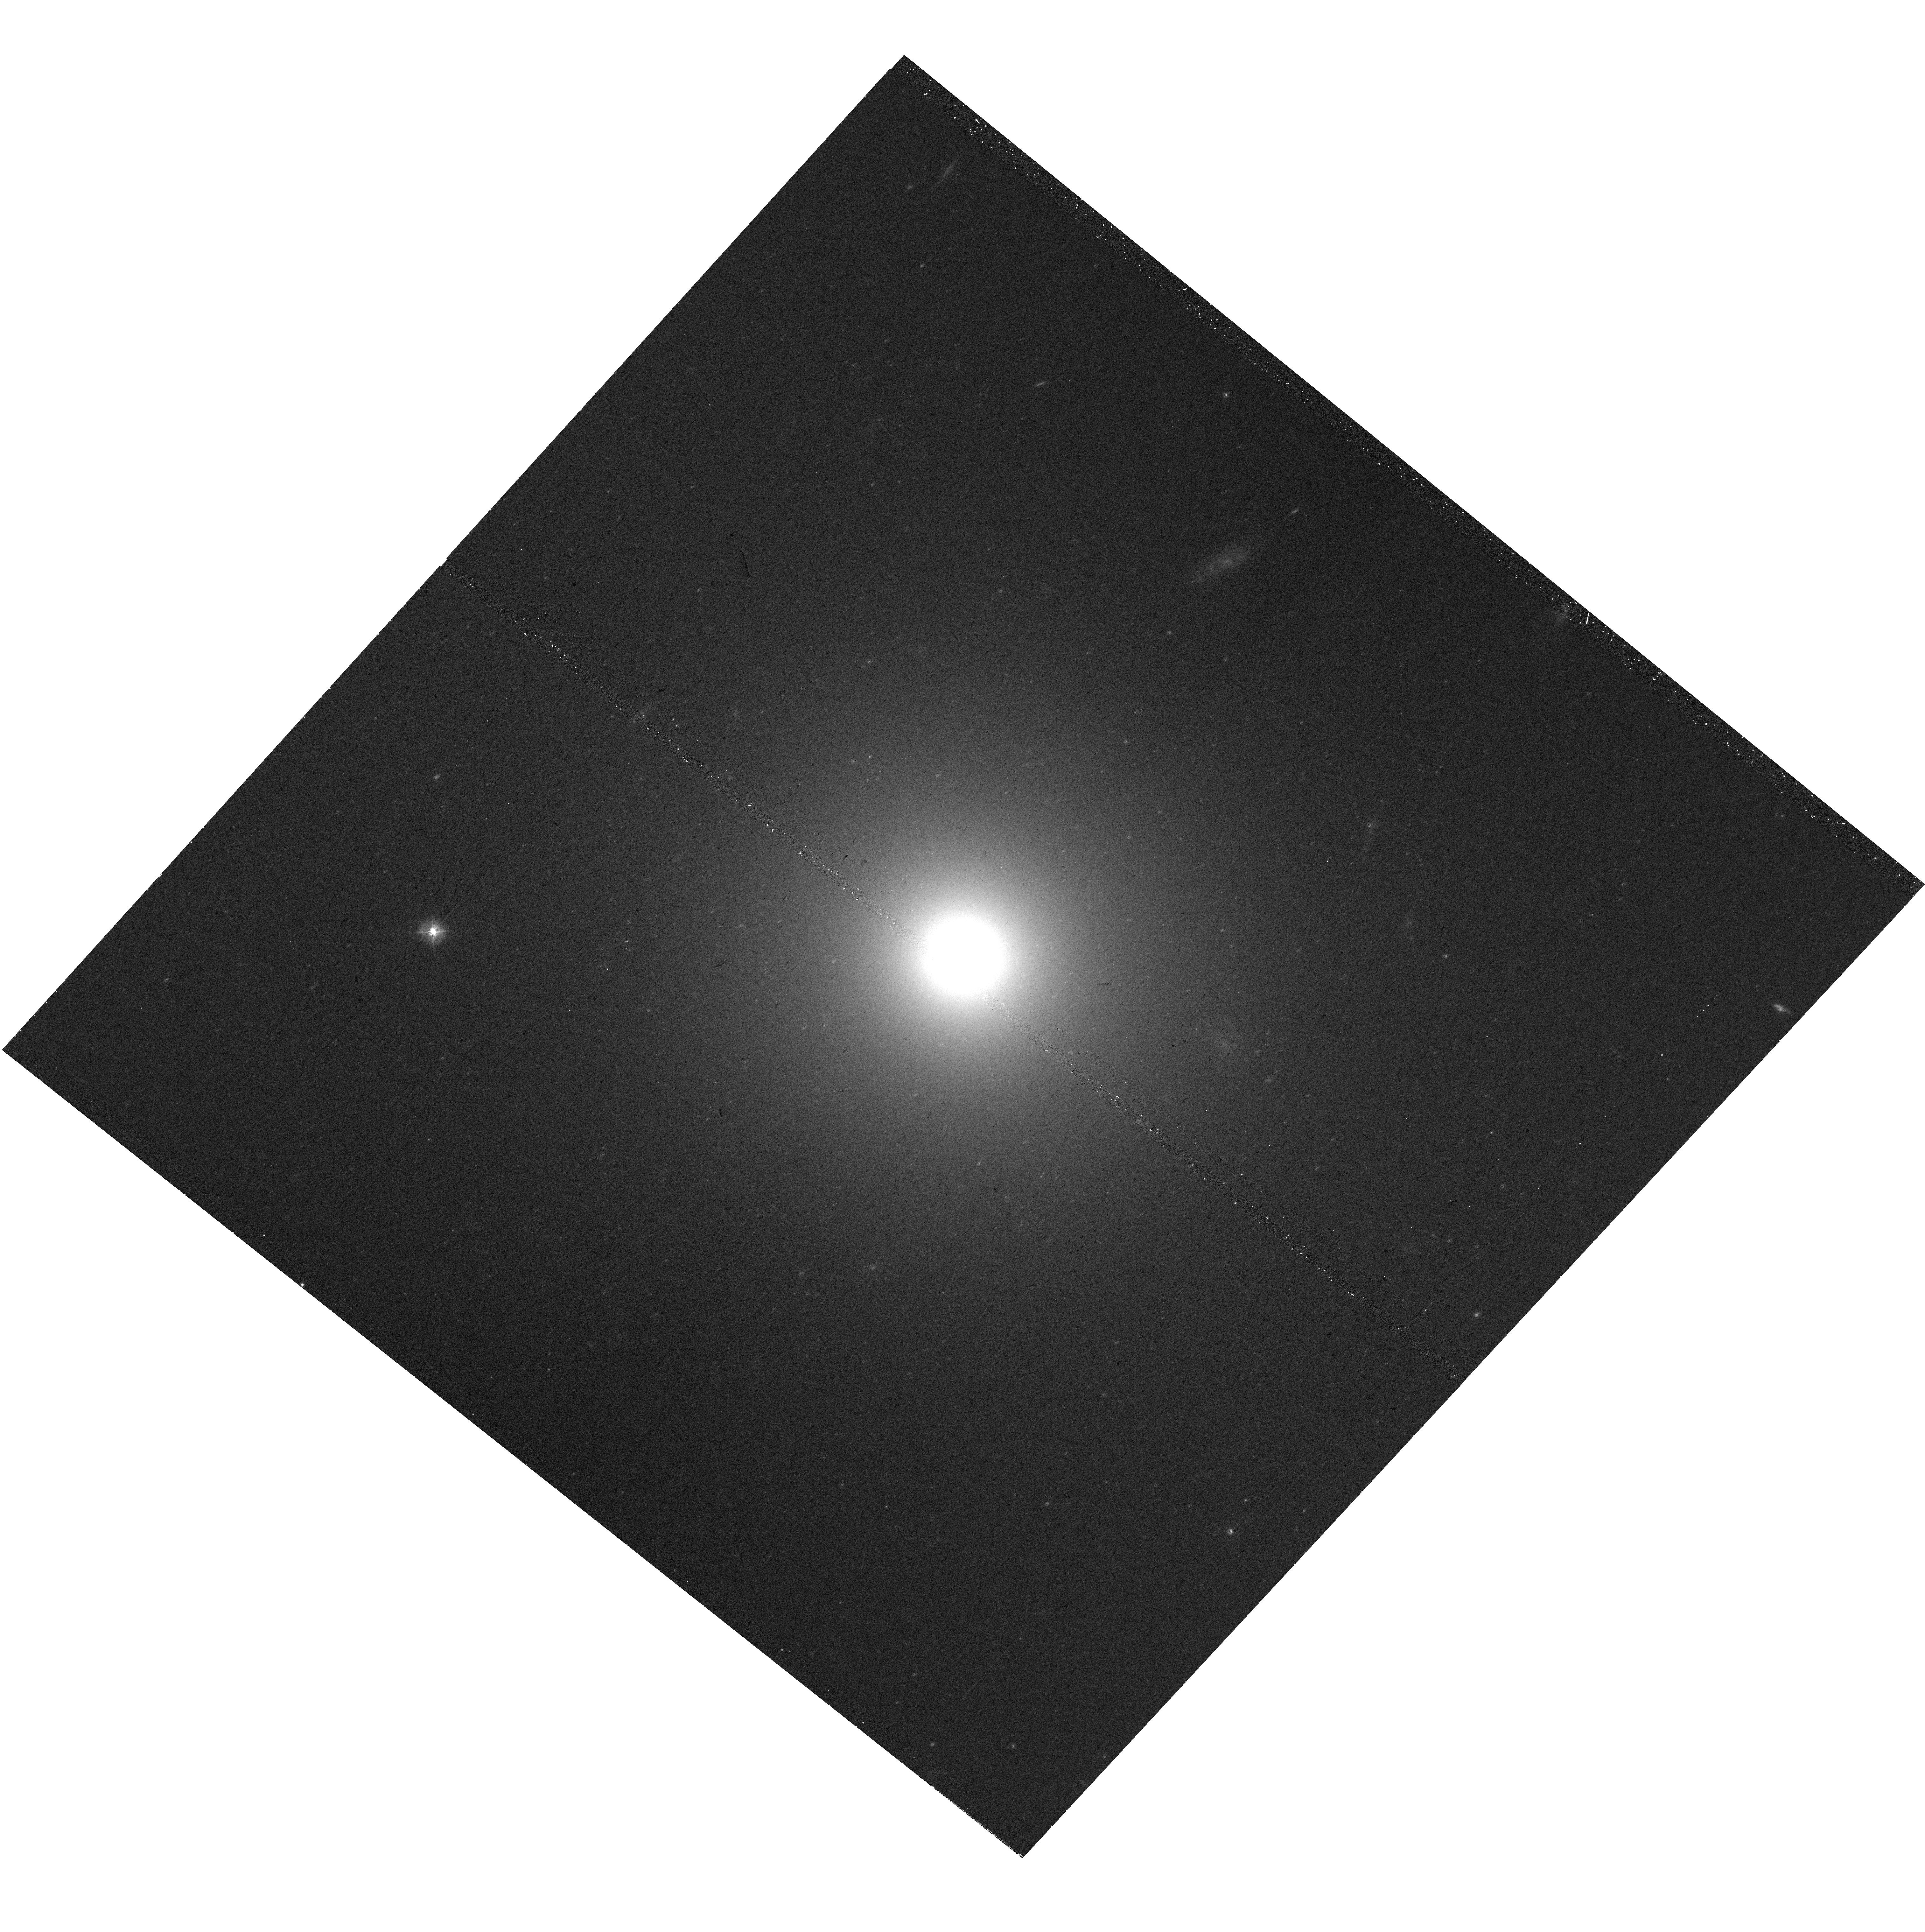
Target: NGC-1407
Instrument: WFC3/UVIS
Filter: F390W
Exposure: 15 min
Observation ID: hst_17756_34_wfc3_uvis_f390w_ifey34

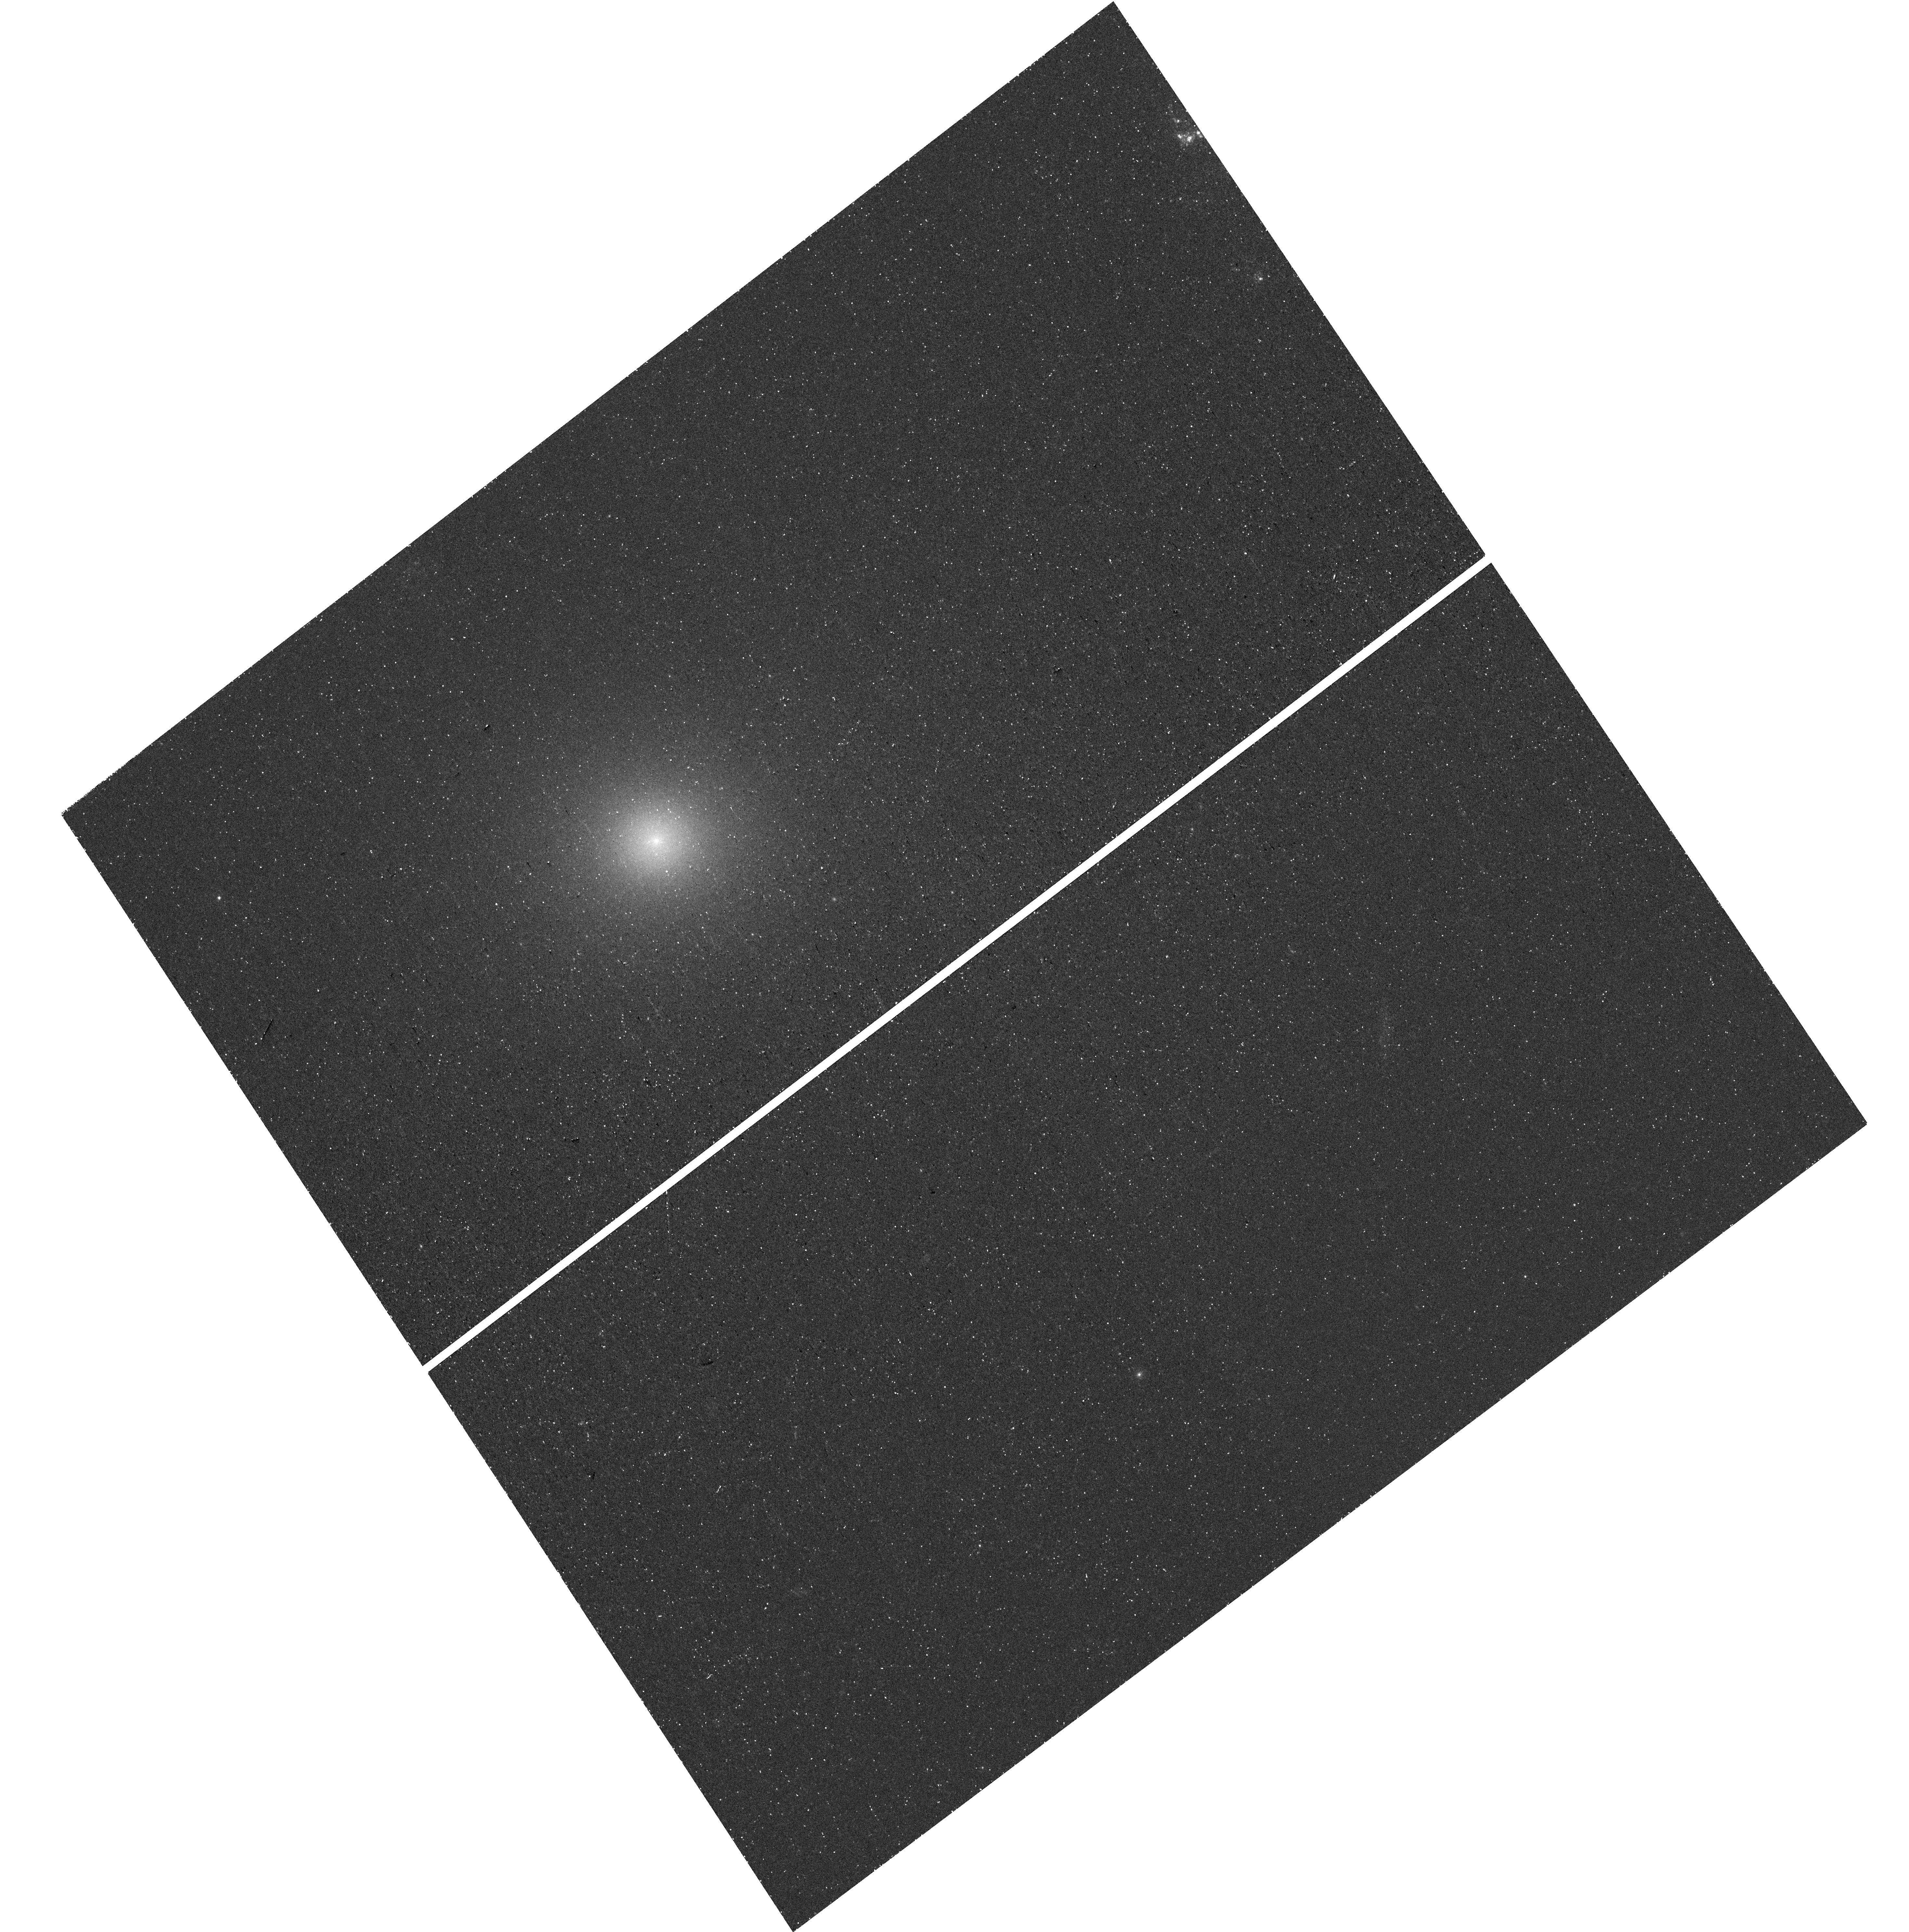
Target: NGC-4649
Instrument: WFC3/UVIS
Filter: F275W
Exposure: 41 min
Observation ID: hst_17756_10_wfc3_uvis_f275w_ifey10

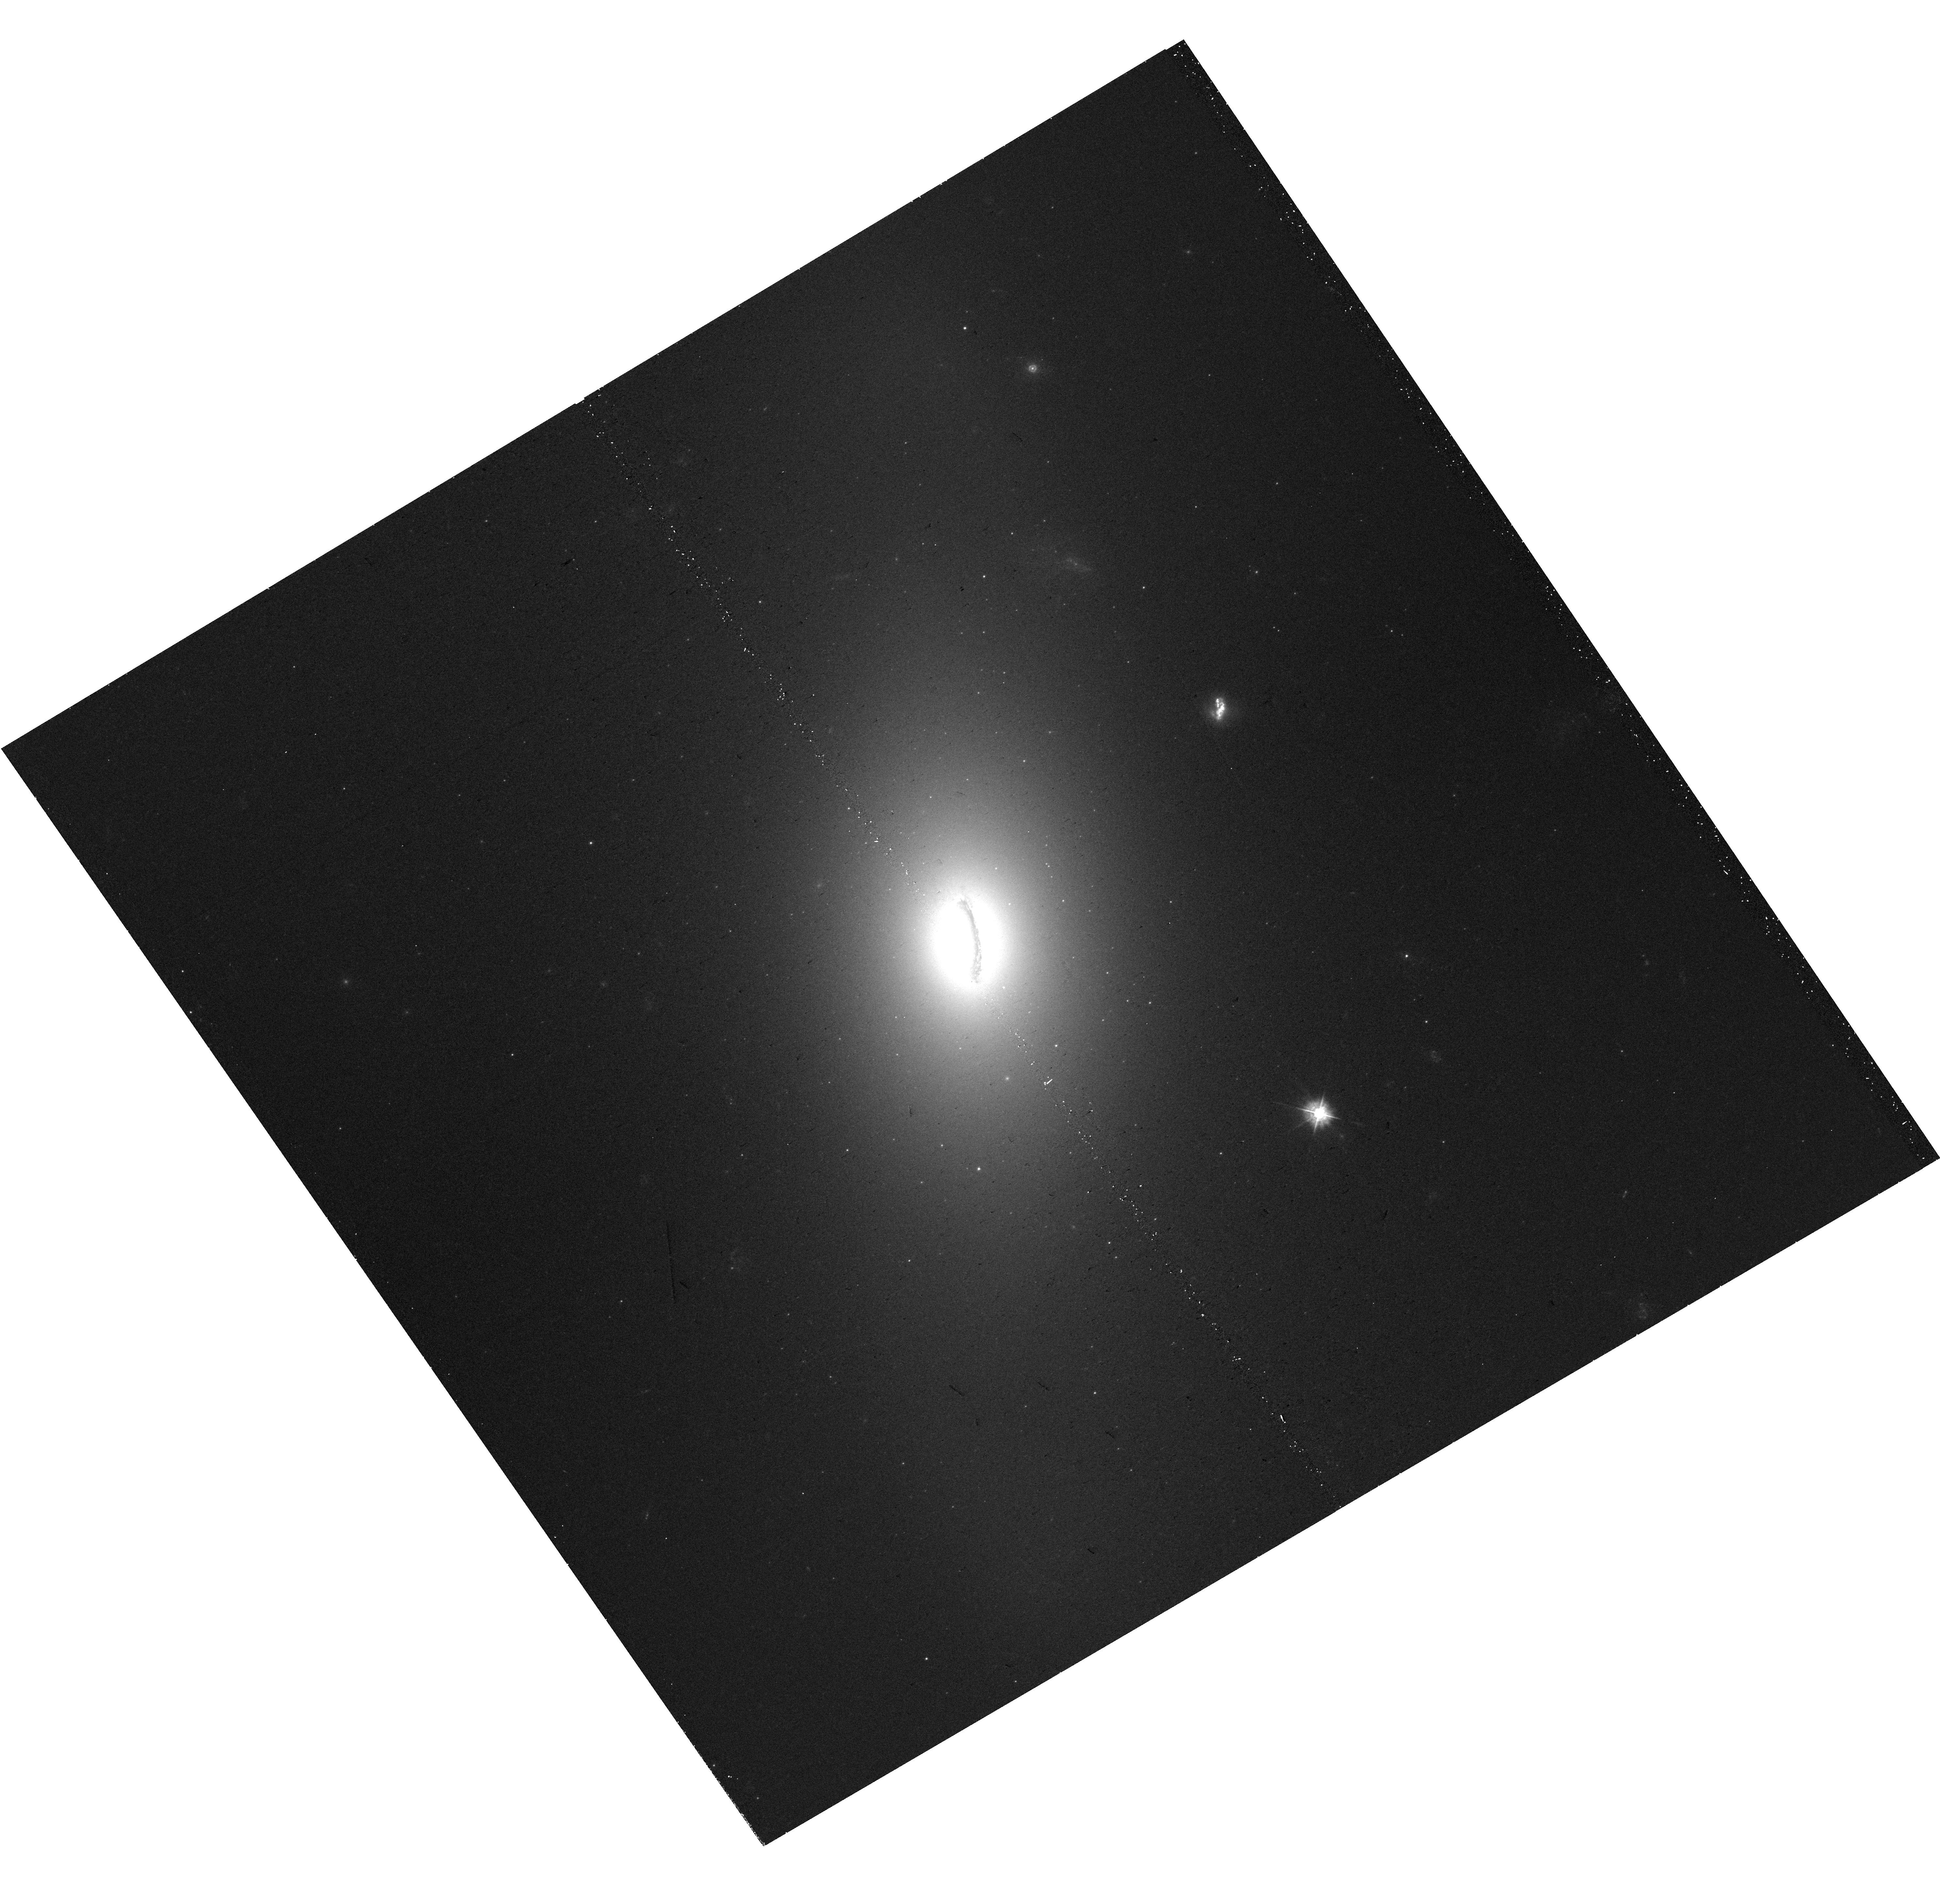
Target: NGC-1380
Instrument: WFC3/UVIS
Filter: F390W
Exposure: 15 min
Observation ID: hst_17756_23_wfc3_uvis_f390w_ifey23

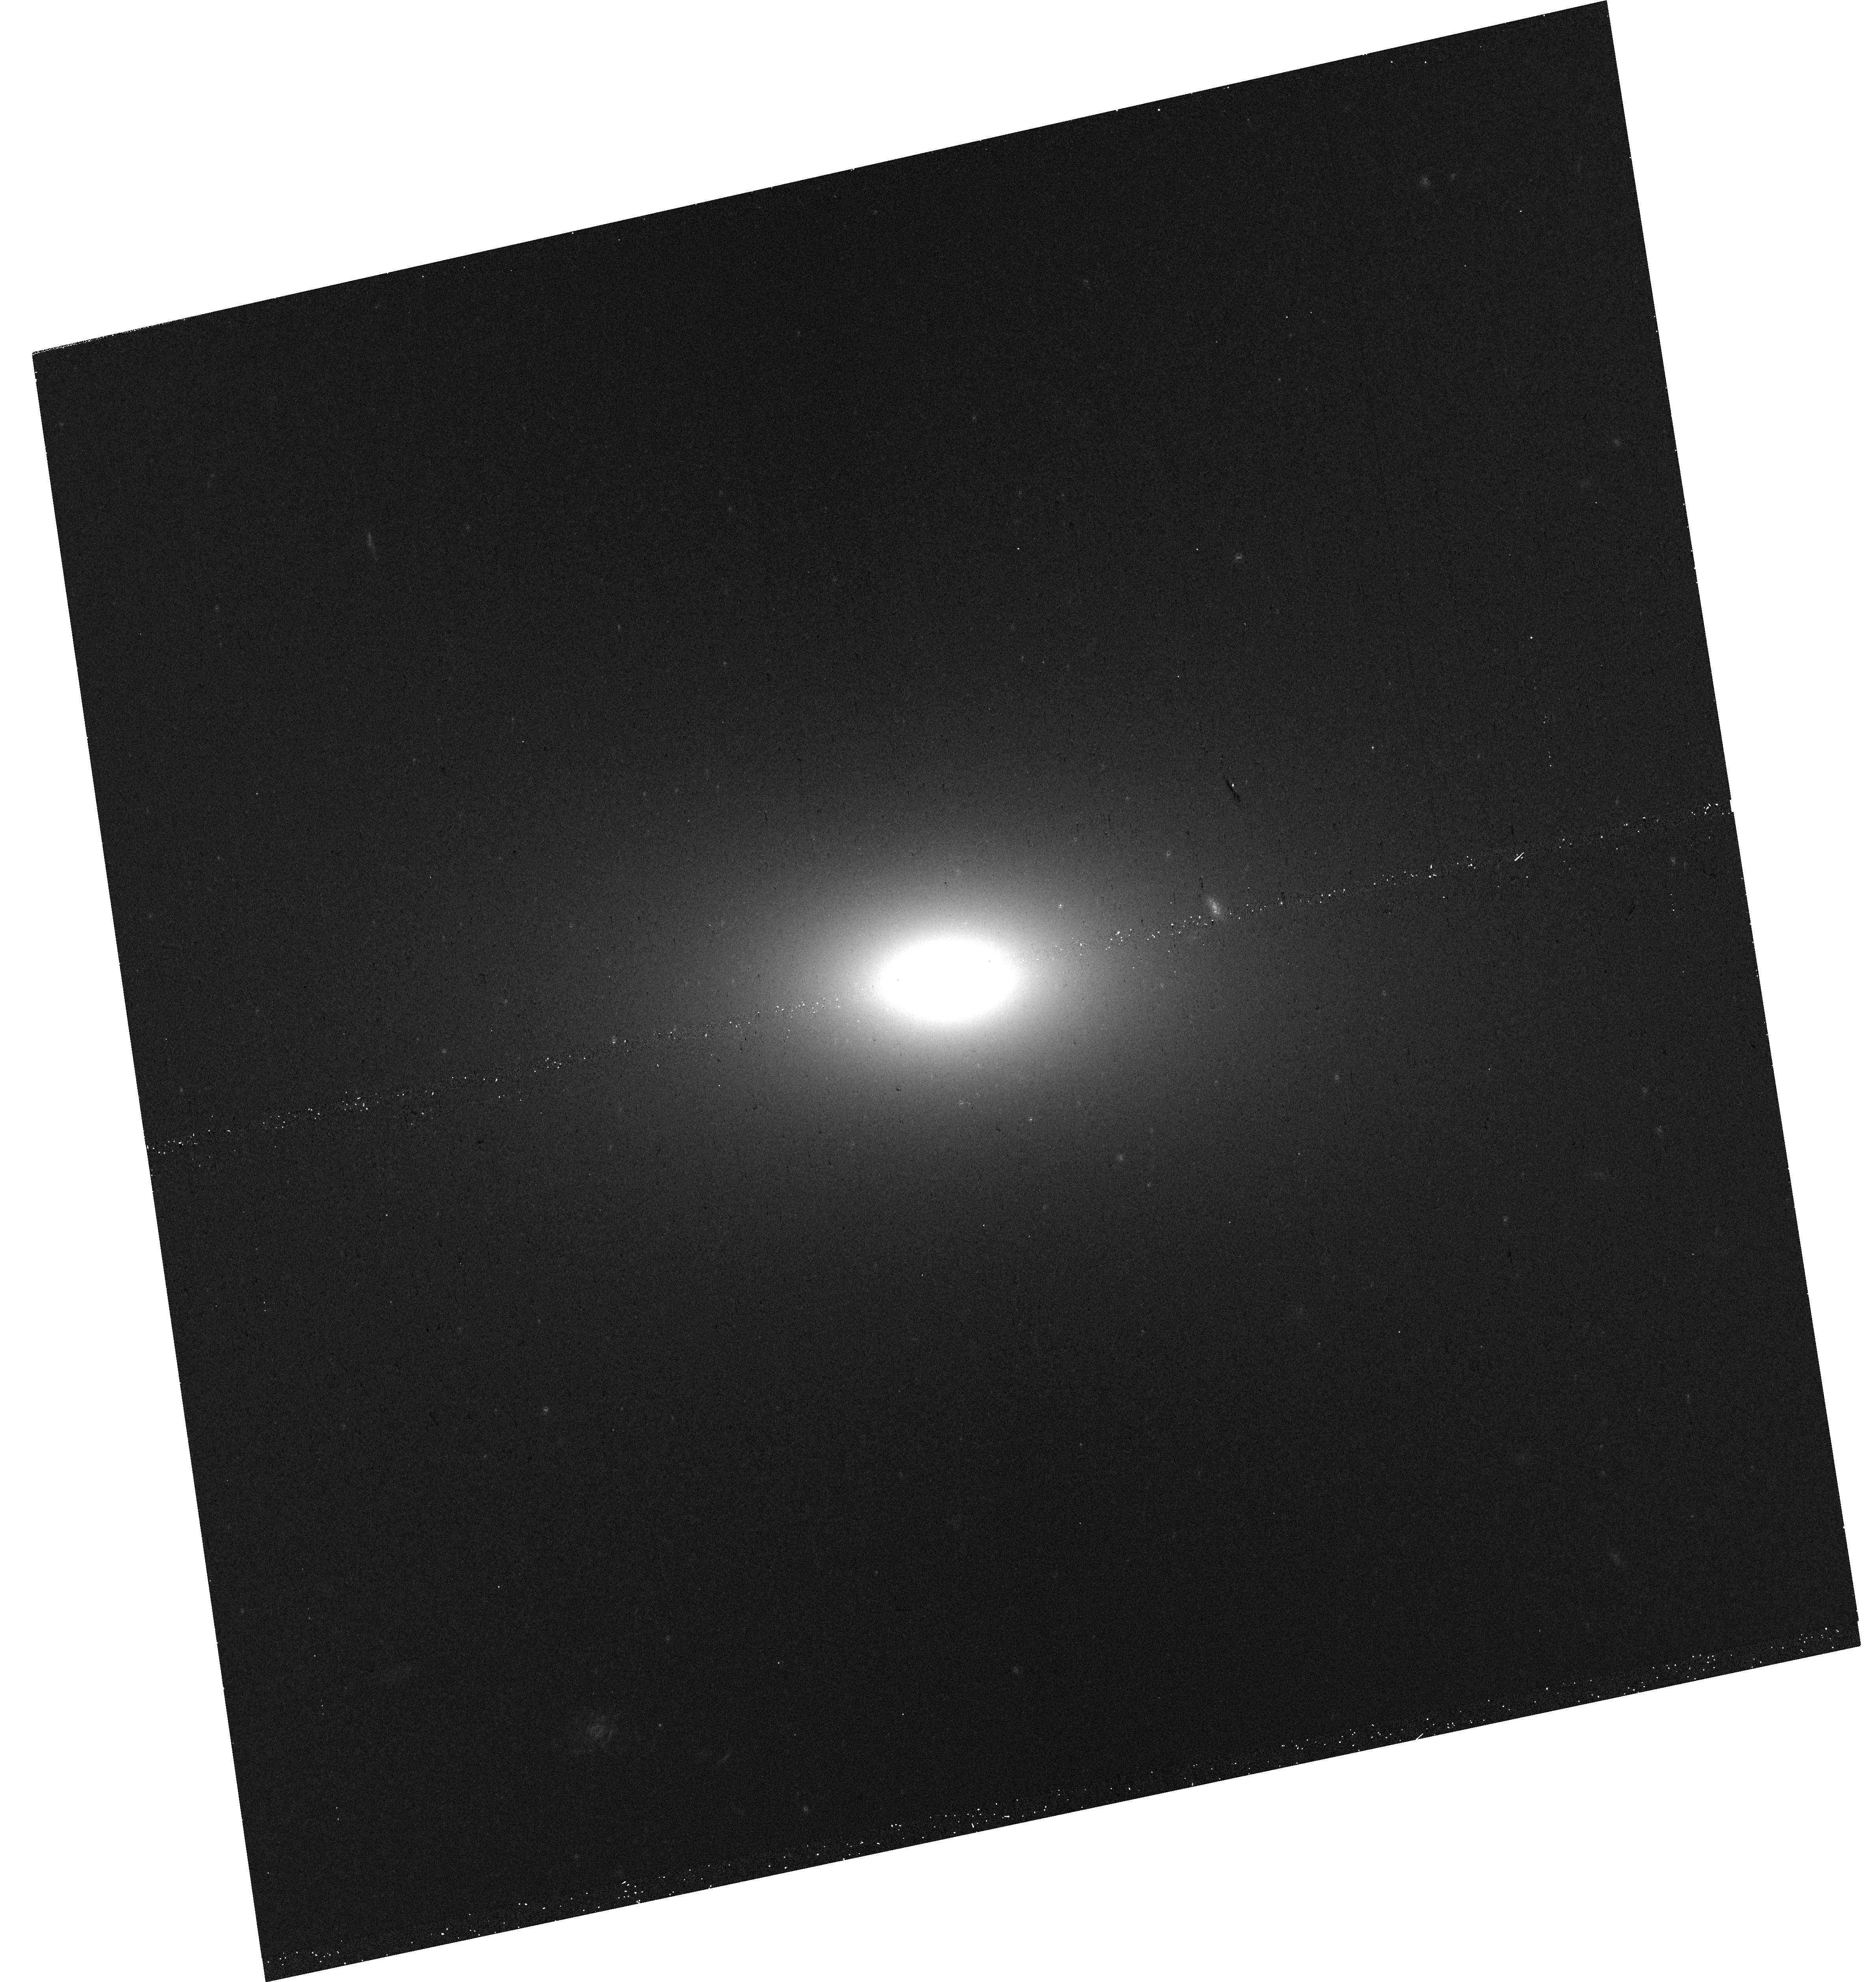
Target: NGC-4473
Instrument: WFC3/UVIS
Filter: F390W
Exposure: 15 min
Observation ID: hst_17756_20_wfc3_uvis_f390w_ifey20

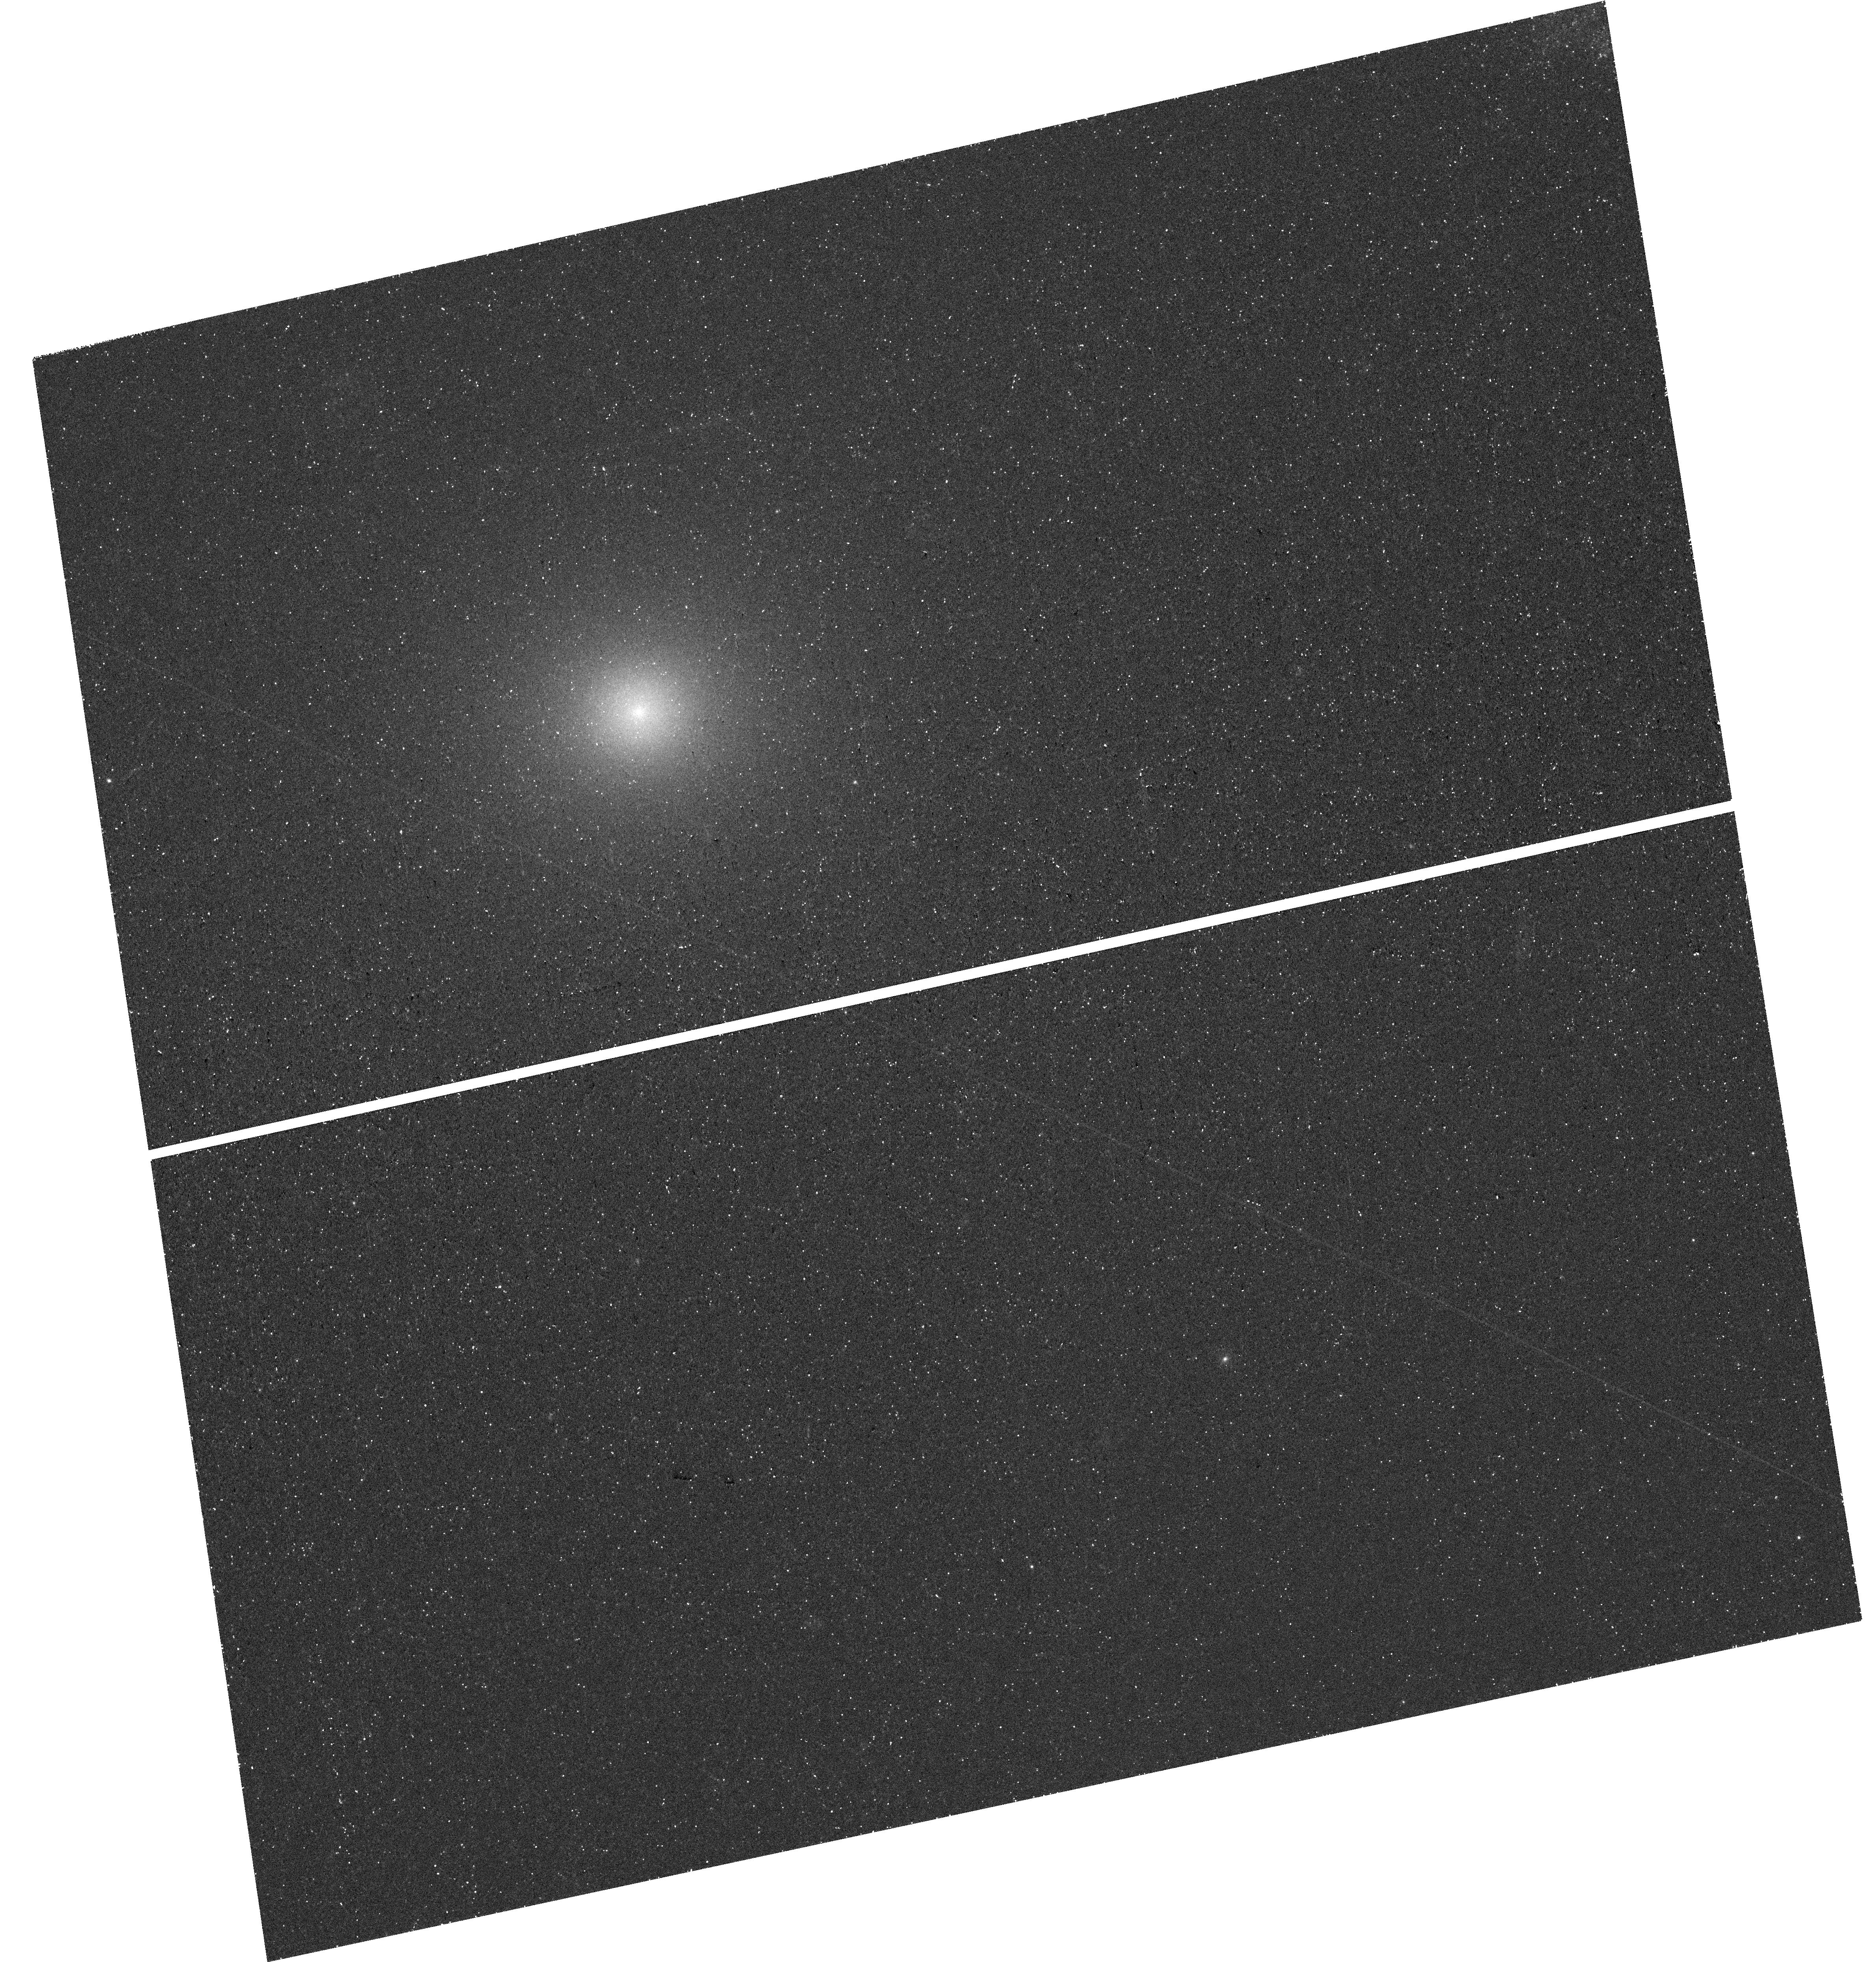
Target: NGC-4649-COPY
Instrument: WFC3/UVIS
Filter: F275W
Exposure: 41 min
Observation ID: hst_17756_32_wfc3_uvis_f275w_ifey32

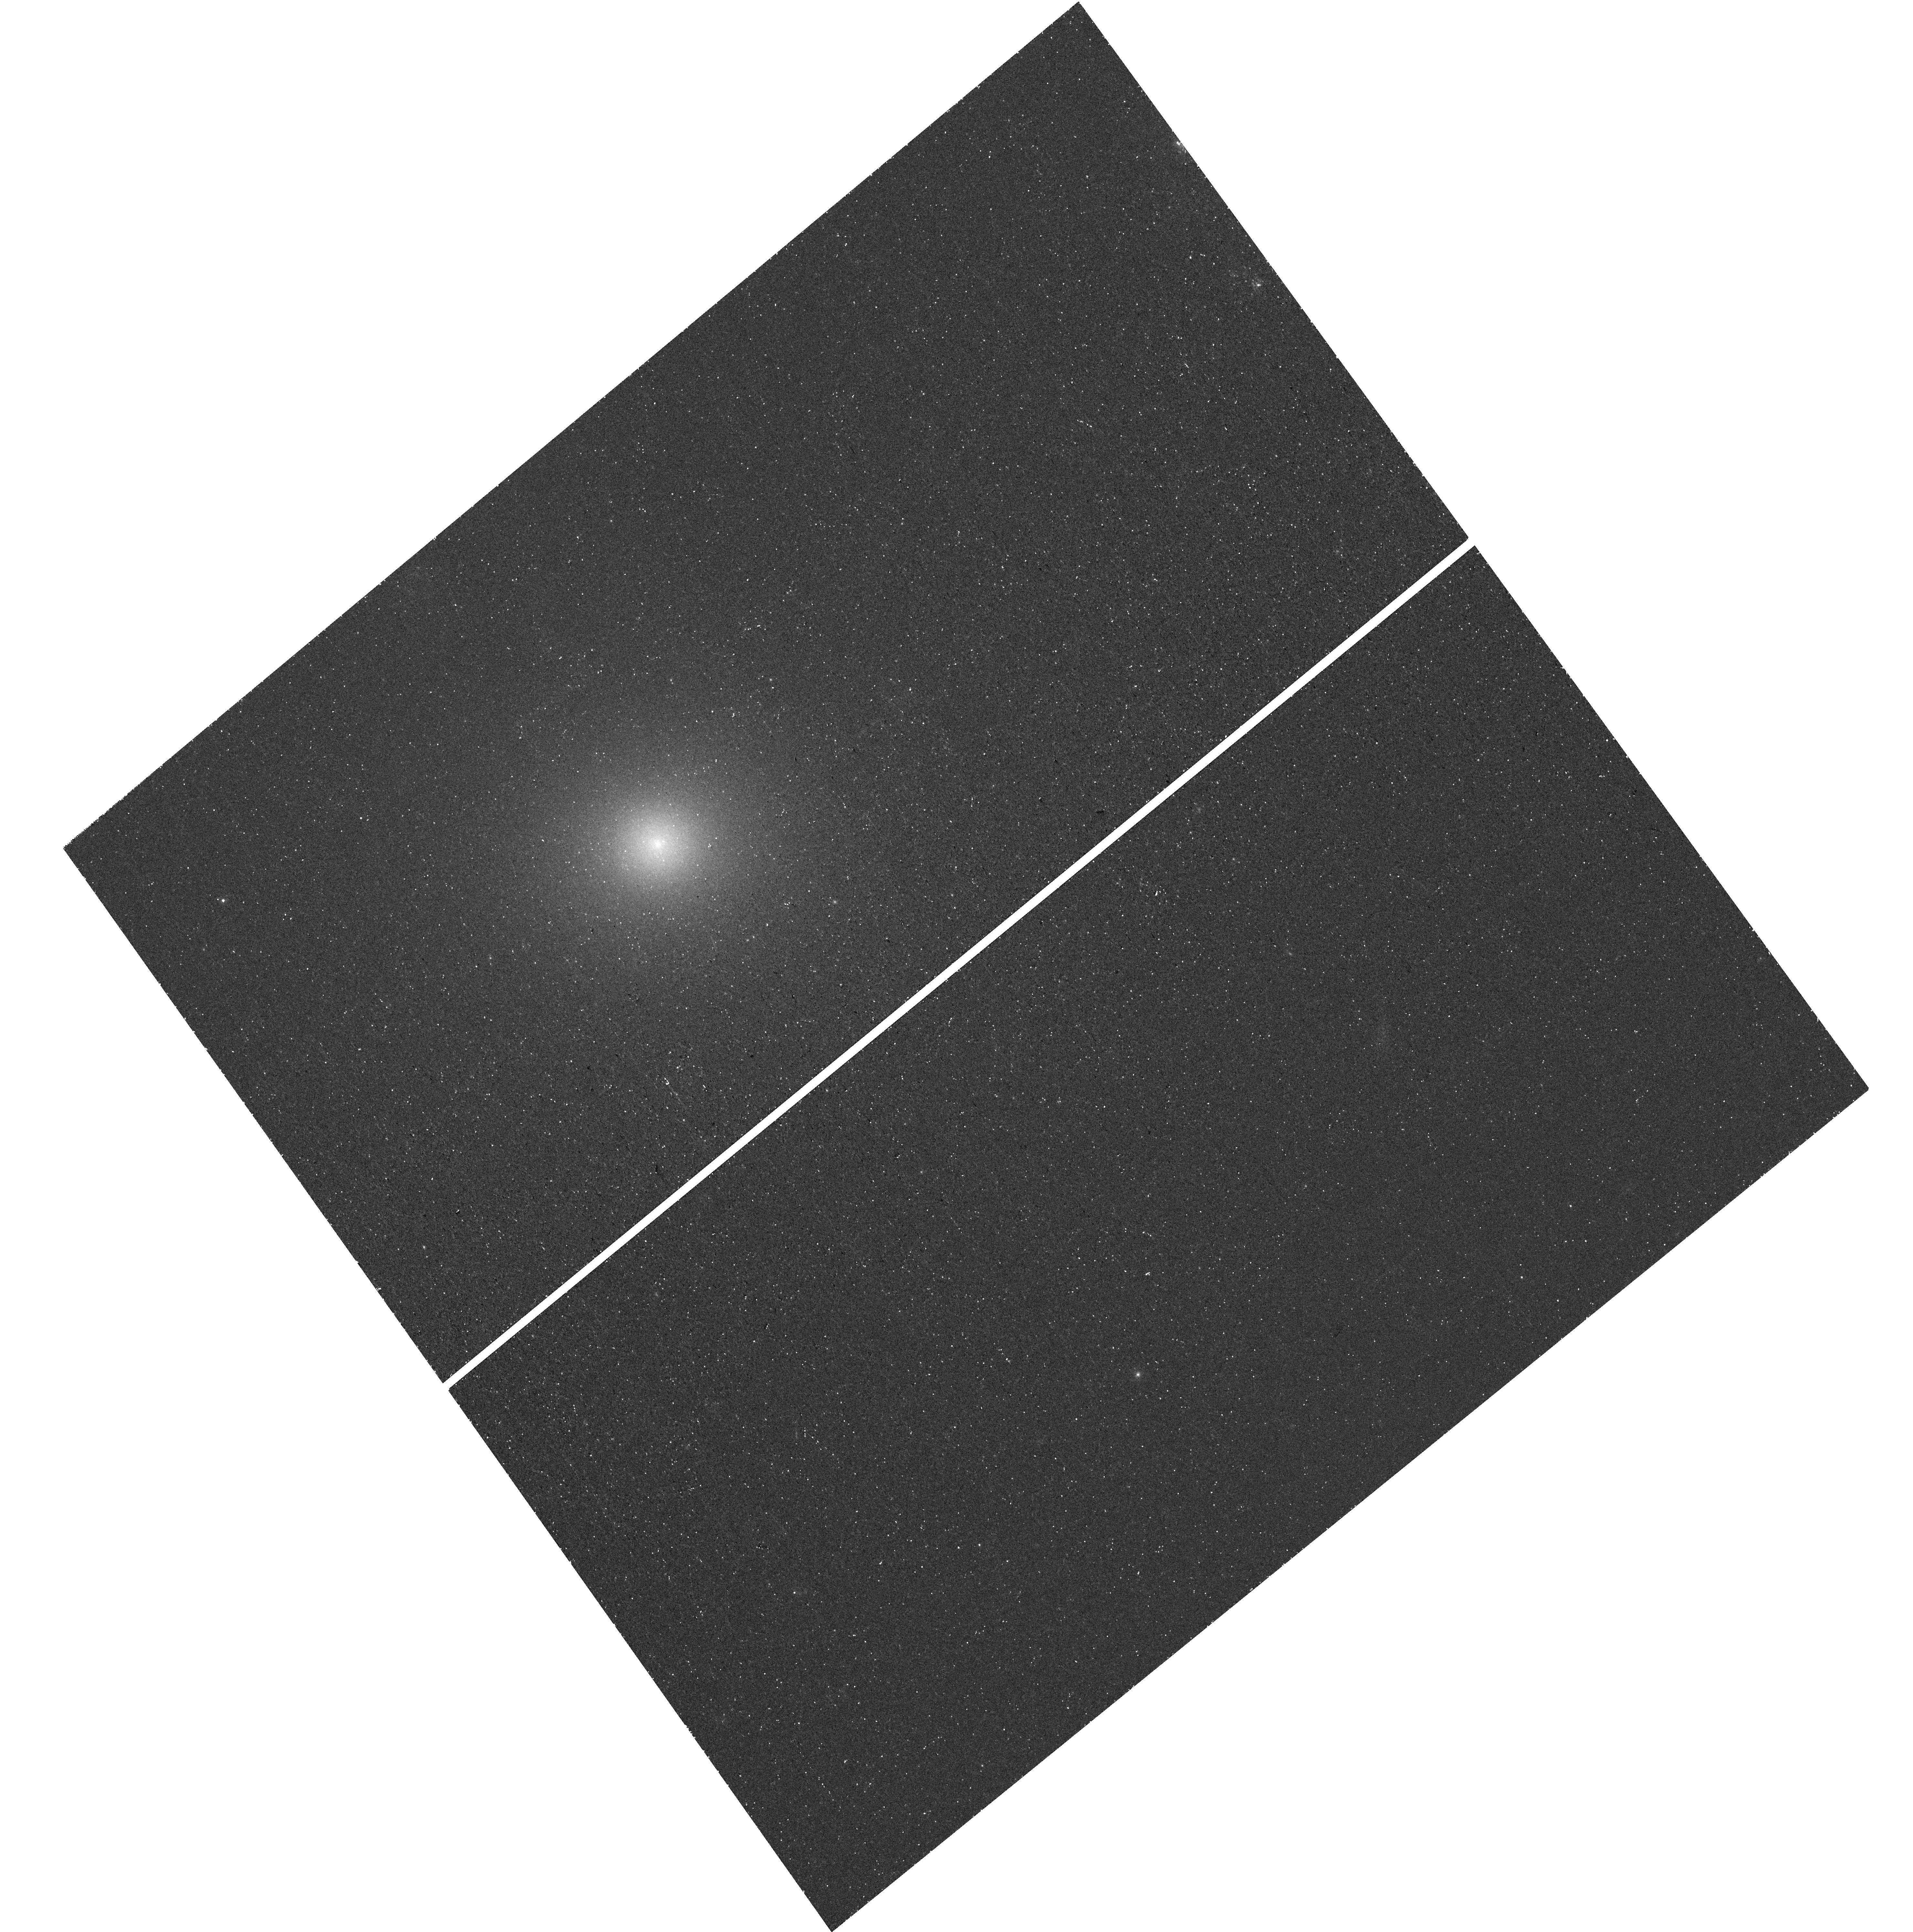
Target: NGC-4649
Instrument: WFC3/UVIS
Filter: F275W
Exposure: 41 min
Observation ID: hst_17756_08_wfc3_uvis_f275w_ifey08

Quantifying the Link Between the UV Upturn in Elliptical Galaxies and Multiple Stellar Populations In Globular Clusters (PI: Goudfrooij, Paul)

Recent spectroscopic studies of nearby early-type galaxies (ETGs) revealed unexpected stellar population properties, with light-element abundance ratios [N/Fe] and [Na/Fe] that increase with galaxy mass. This galaxy mass dependence is reminiscent of the "UV upturn" at far-UV wavelengths in ETGs, which is produced by very hot (Teff > 20, 000 K) extreme horizontal branch stars that likely have supersolar helium abundances. We propose to test the hypothesis that these mass-dependent light-element abundance varations in He, N, and Na within and among ETGs are physically connected and produced by dissolution of relatively massive, metal-rich globular clusters (GCs), since the latter objects represent the only galactic environment where mass-dependent enrichment of He, N, and Na is known to occur (the "multiple stellar populations" phenomenon). To this end, we propose to obtain deep WFC3/UVIS images of a representative sample of nearby ETGs, spanning the observed range of UV upturn strengths. We will use the F275W and F390W passbands, which provide sensitive probes of the abundances of He and N in integrated-light measurements. When combined with existing archival ACS optical photometry of the same galaxies, we will be able to characterize the enrichment of He and N as a function of galactocentric radius and ETG mass, and in their GC populations themselves as well. This study will be the first to evaluate the level of He- and N-enrichment of the inner regions of ETGs by stars that escaped from massive GCs, which could provide an eye-opening, yet simple, explanation of both the UV upturn and the non-solar abundance ratios of light elements seen in the central regions of ETGs.